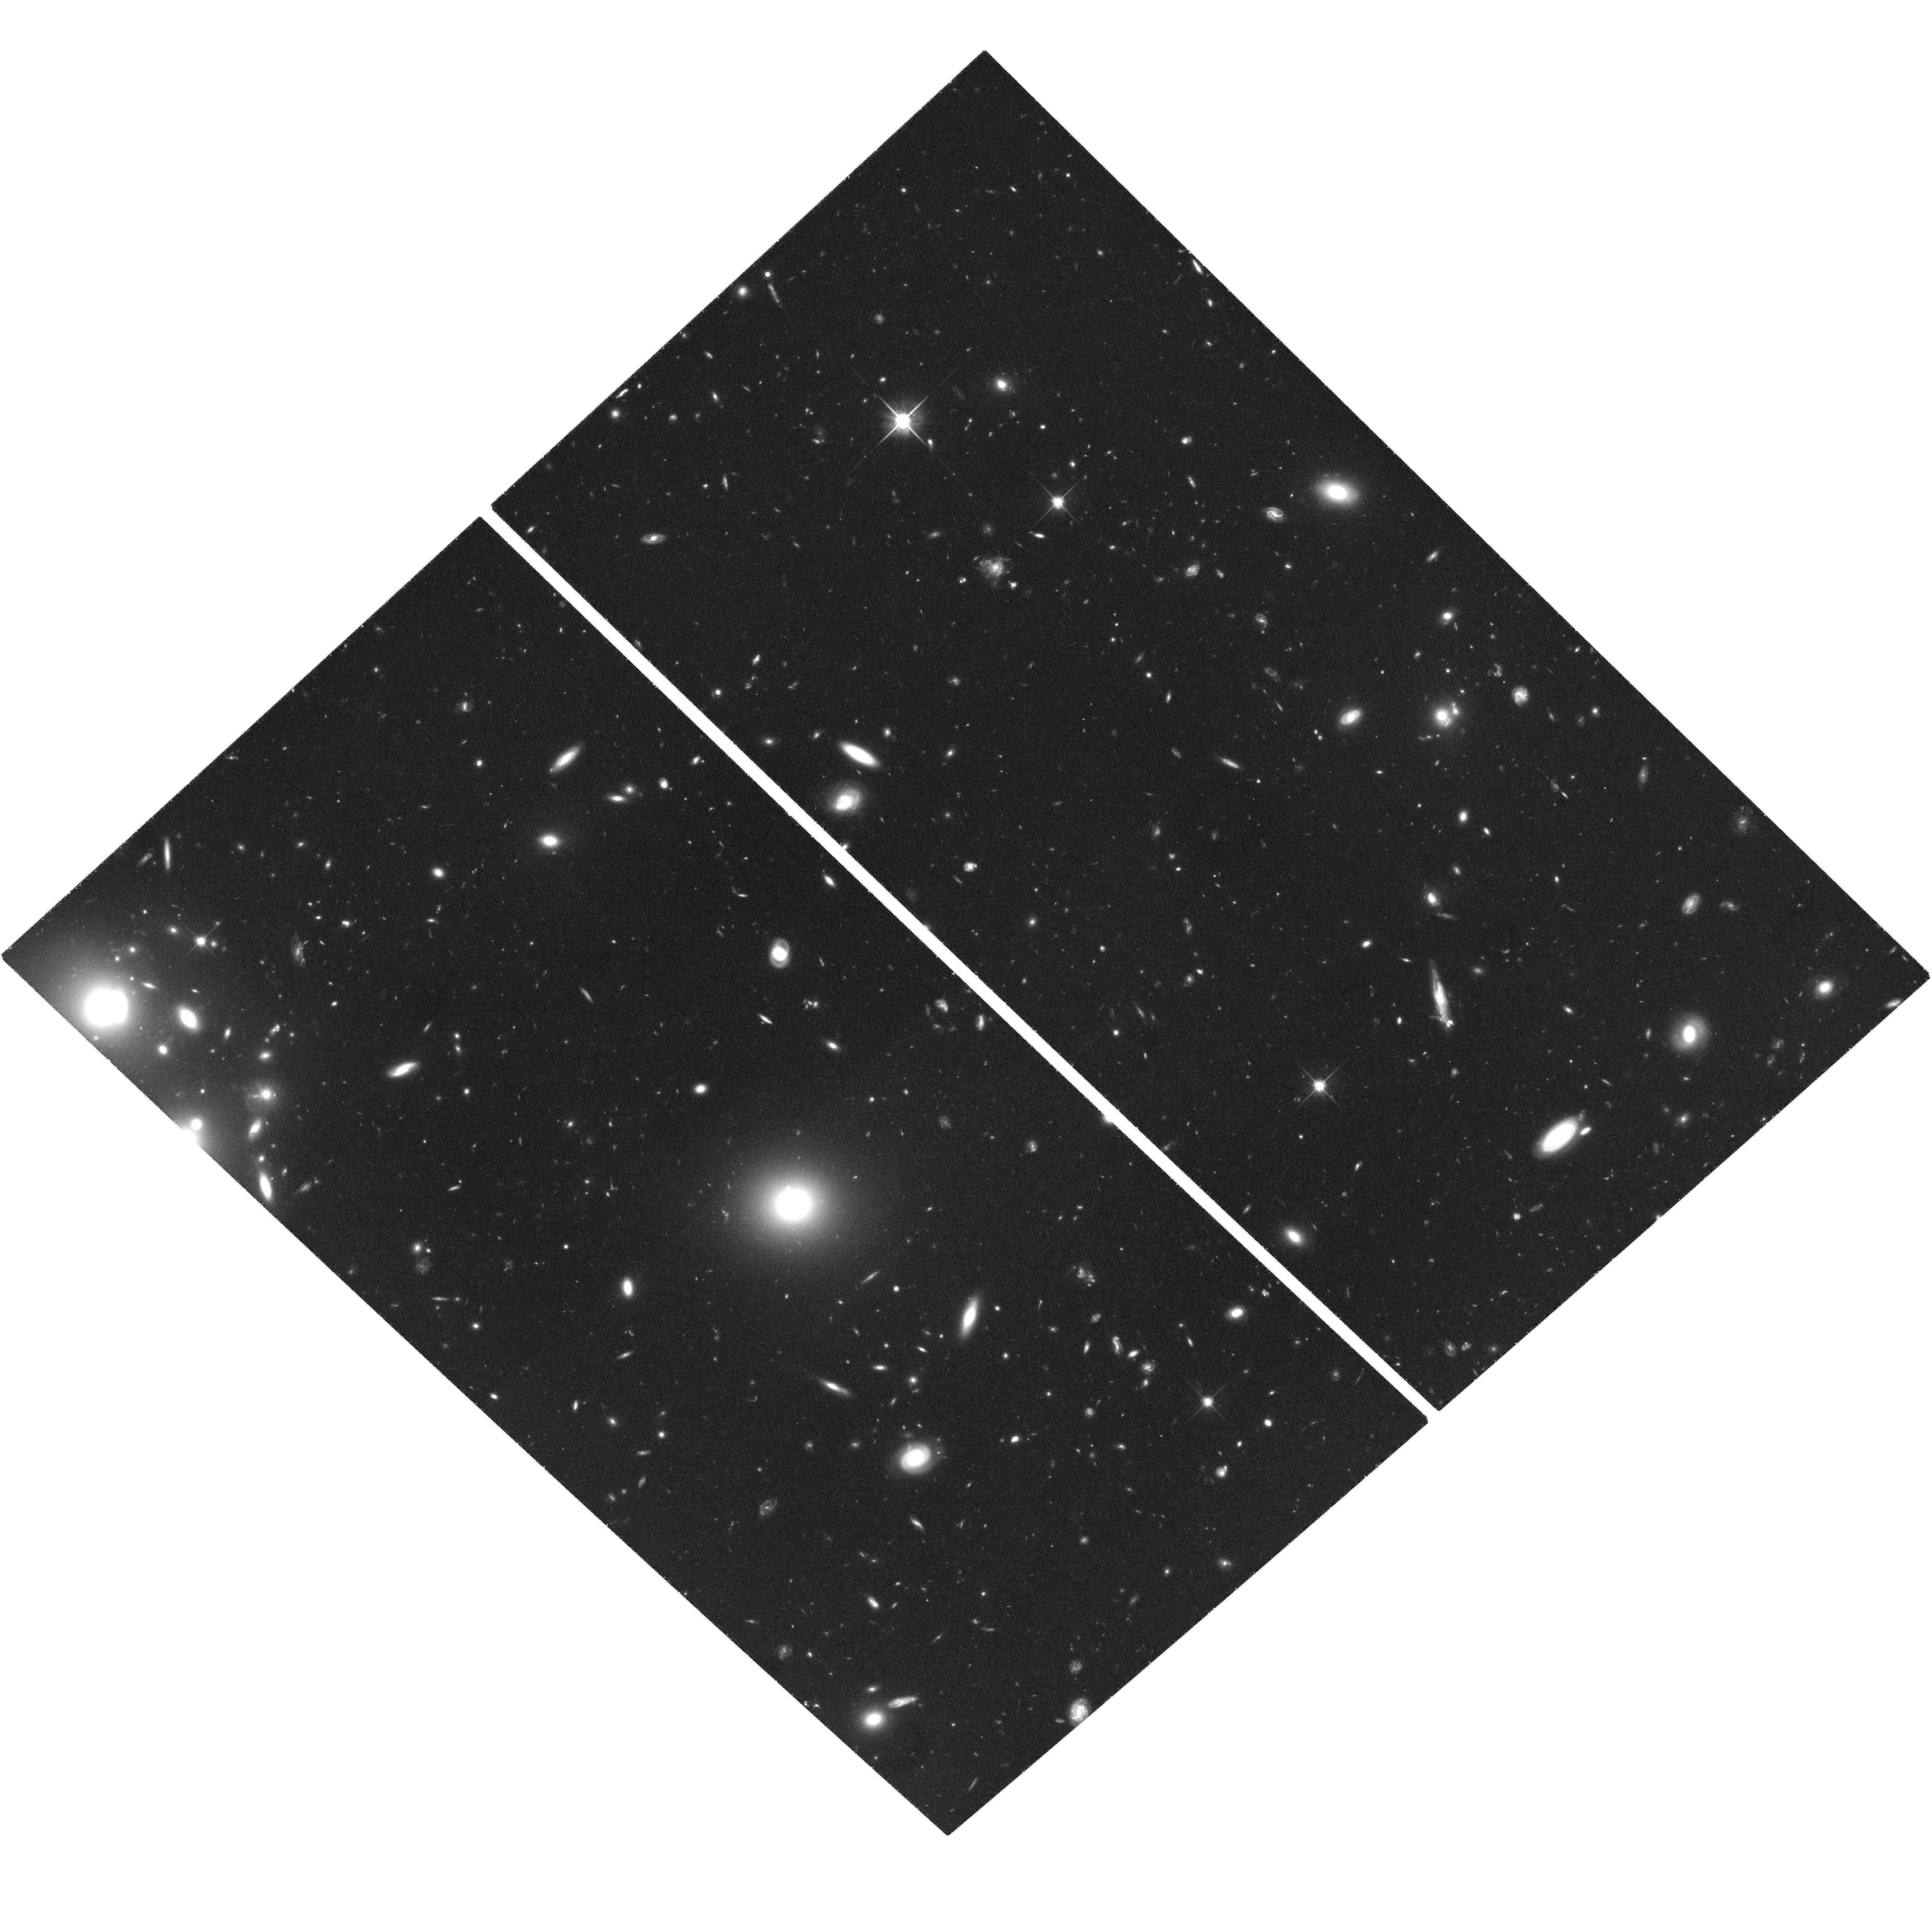
Target: GRB050509B
Instrument: ACS/WFC
Filter: F814W
Exposure: 1.9 h
Observation ID: hst_10119_03_acs_wfc_f814w_j9c003

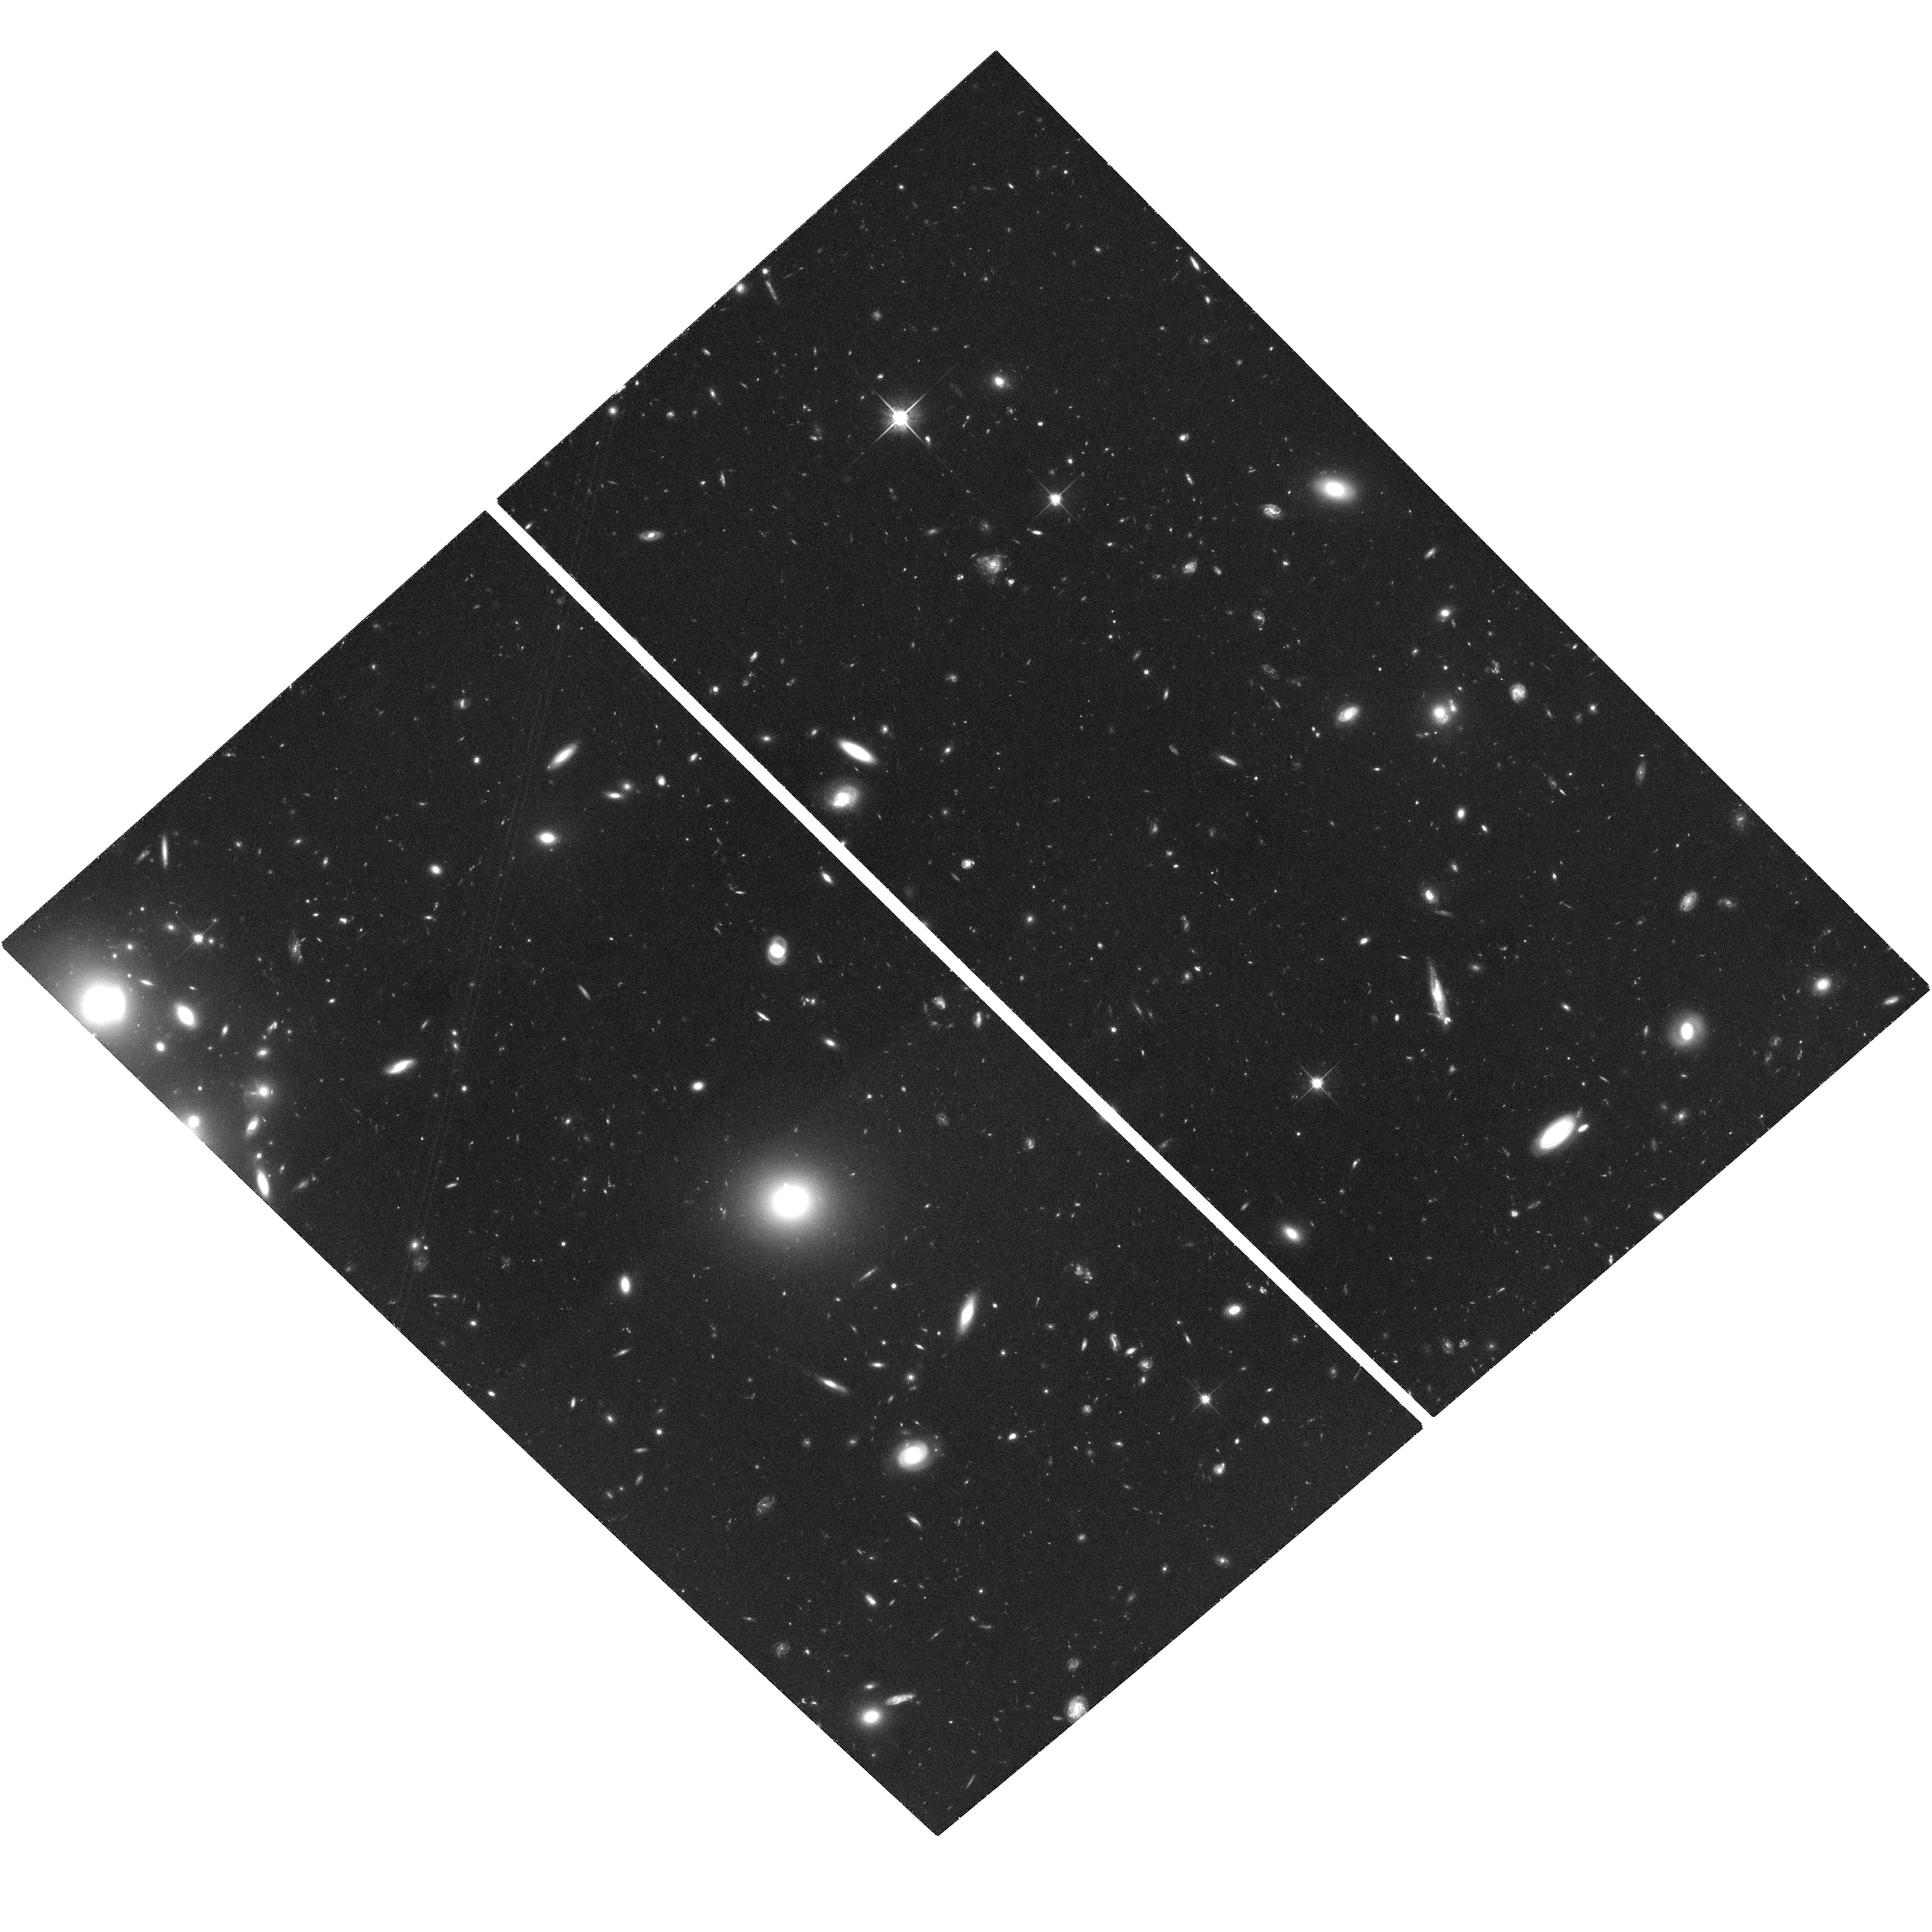
Target: GRB050509B
Instrument: ACS/WFC
Filter: F814W
Exposure: 1.9 h
Observation ID: hst_10119_04_acs_wfc_f814w_j9c004

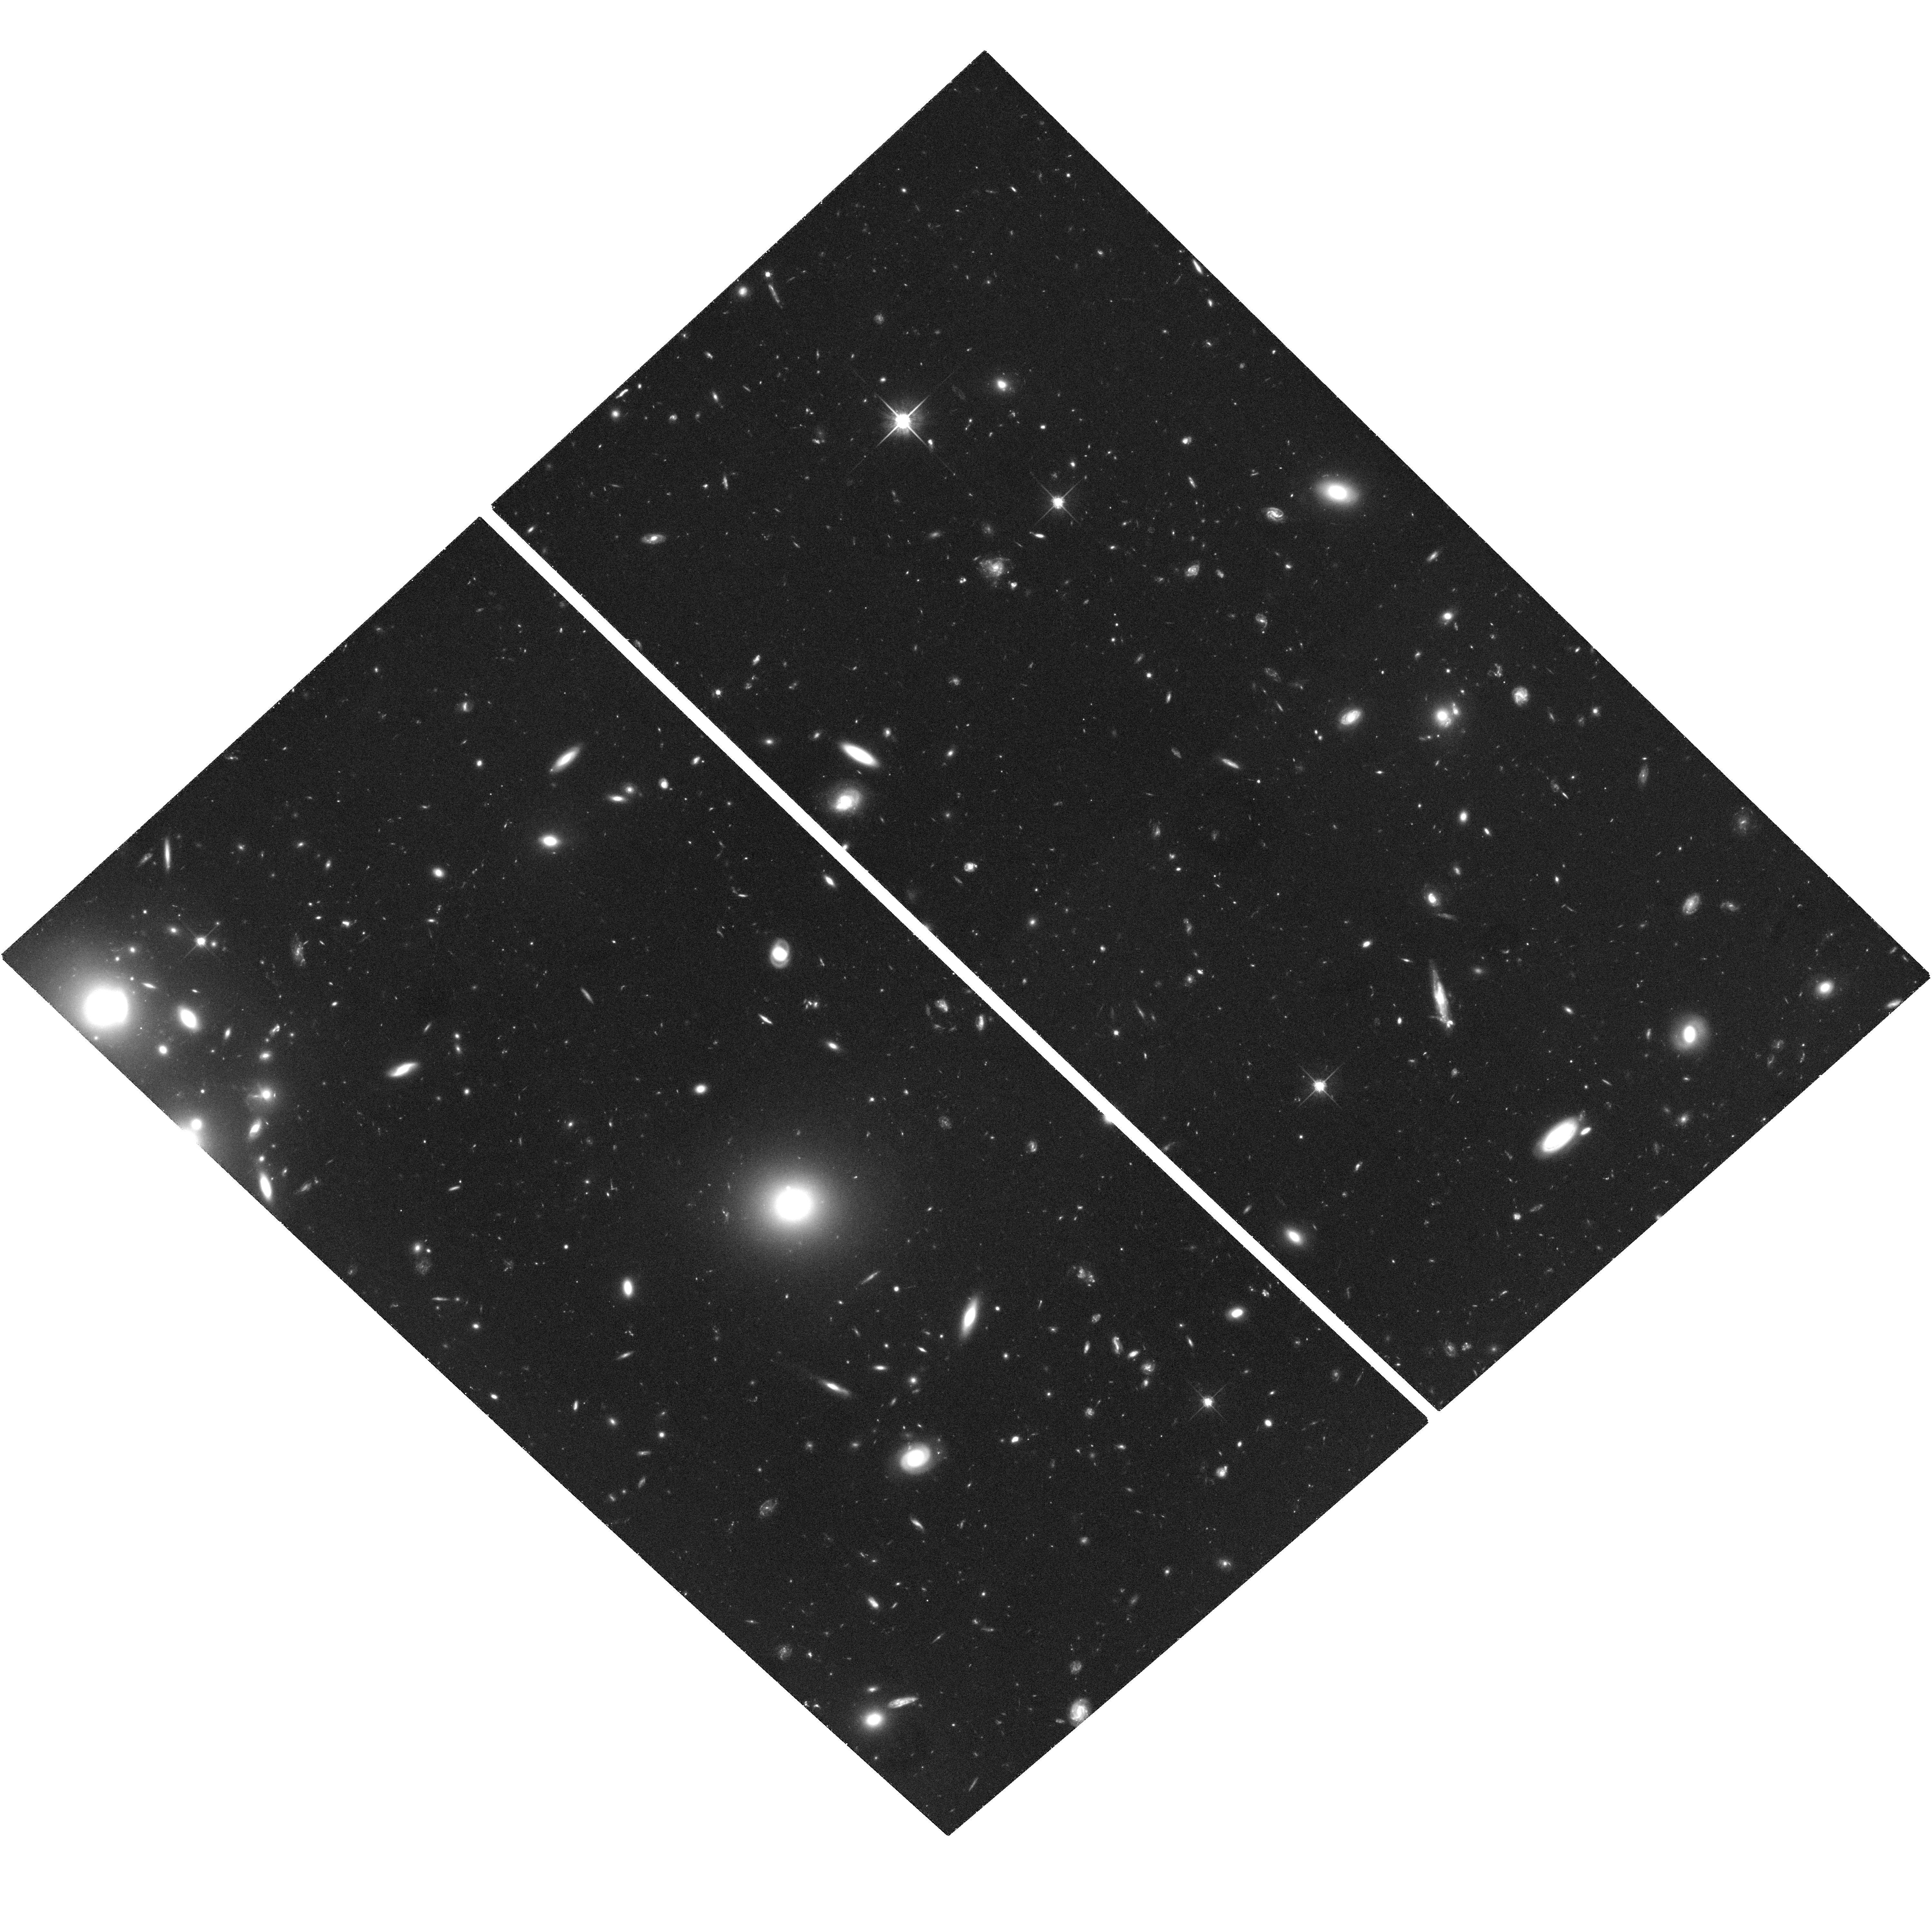
Target: GRB050509B
Instrument: ACS/WFC
Filter: F814W
Exposure: 1.9 h
Observation ID: hst_10119_02_acs_wfc_f814w_j9c002

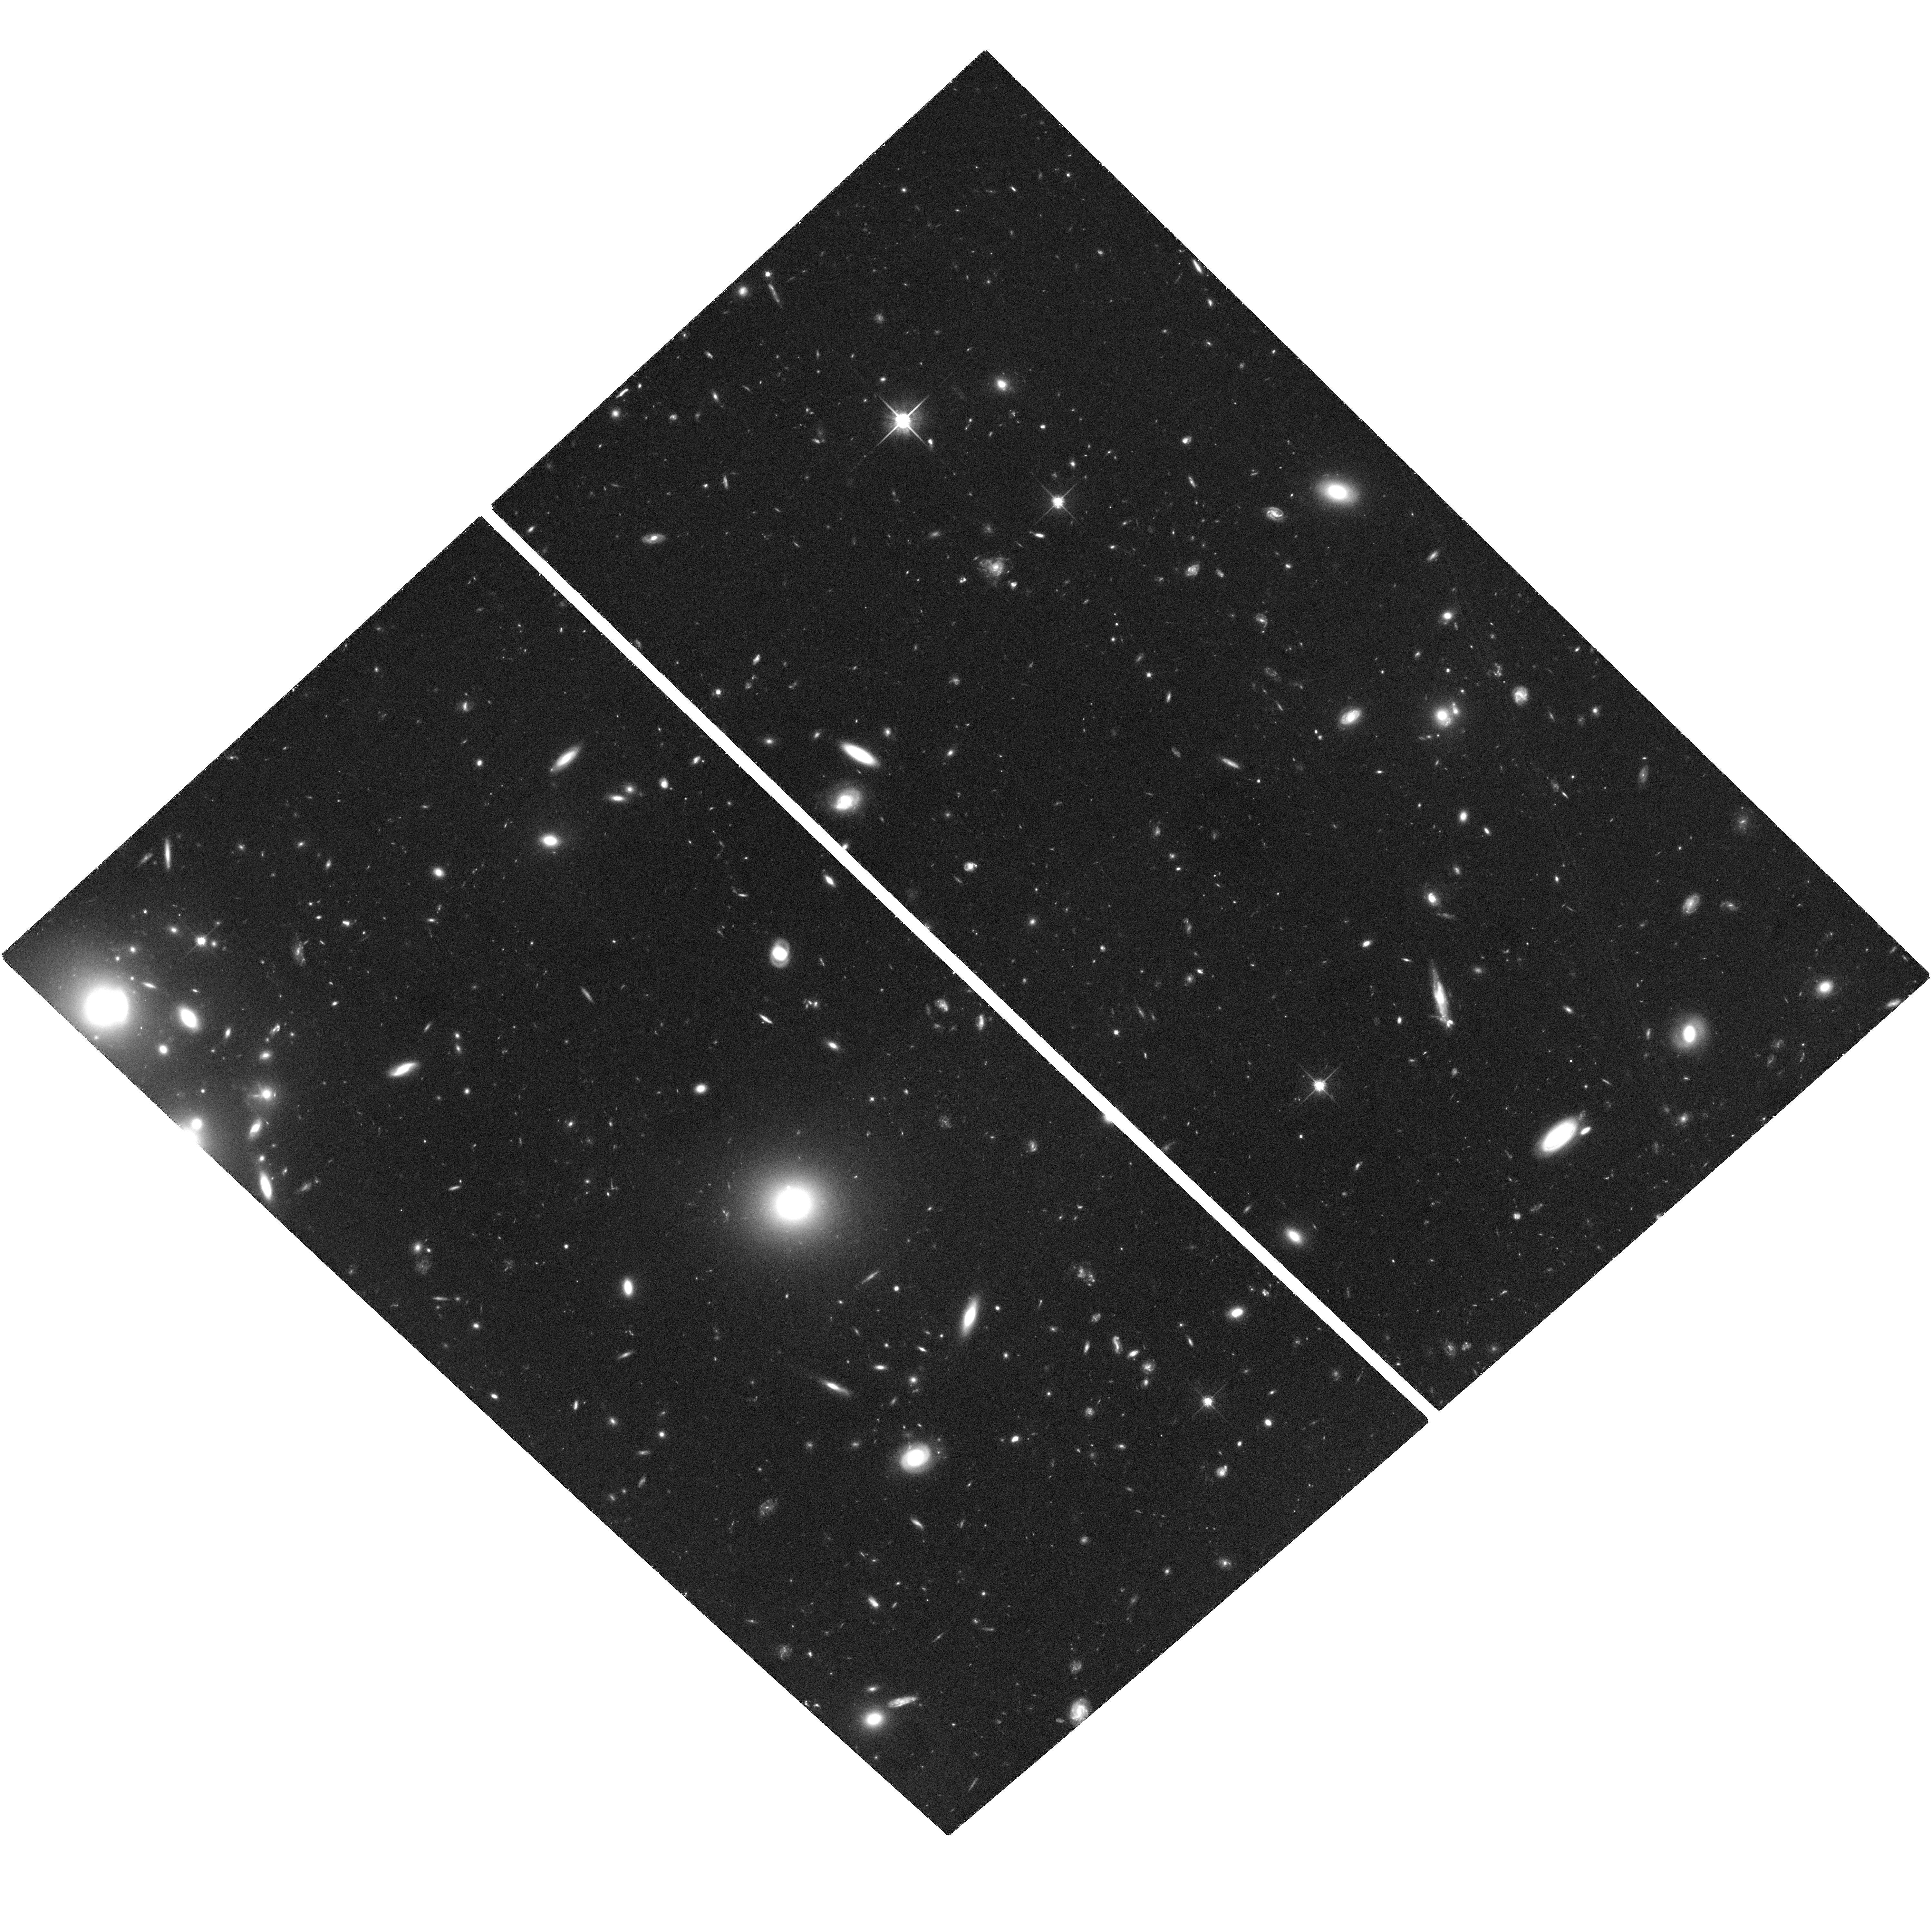
Target: GRB050509B
Instrument: ACS/WFC
Filter: F814W
Exposure: 1.9 h
Observation ID: hst_10119_01_acs_wfc_f814w_j9c001

Solving the Mystery of the Short-Hard Gamma-Ray Bursts (PI: Fox, Derek)

Seven years after the afterglow detections that revolutionized studies of the long-soft gamma-ray bursts, not even one afterglow of a short-hard GRB has been seen, and the nature of these events has become one of the most important problems in GRB research. The forthcoming Swift satellite will report few-arcsecond localizations for short-hard bursts in minutes, however, enabling prompt, deep optical afterglow searches for the first time. Discovery and observation of the first short-hard optical afterglows will answer most of the critical questions about these events: What are their distances and energies? Do they occur in distant galaxies, and if so, in which regions of those galaxies? Are they the result of collimated or quasi-spherical explosions? In combination with an extensive rapid-response ground-based campaign, we propose to make the critical high-sensitivity HST TOO observations that will allow us to answer these questions. If theorists are correct in attributing the short-hard bursts to binary neutron star coalescence events, then the short-hard bursts are signposts to the primary targeted source population for ground-based gravitational-wave detectors, and short-hard burst studies will have a vital role to play in guiding their observations.